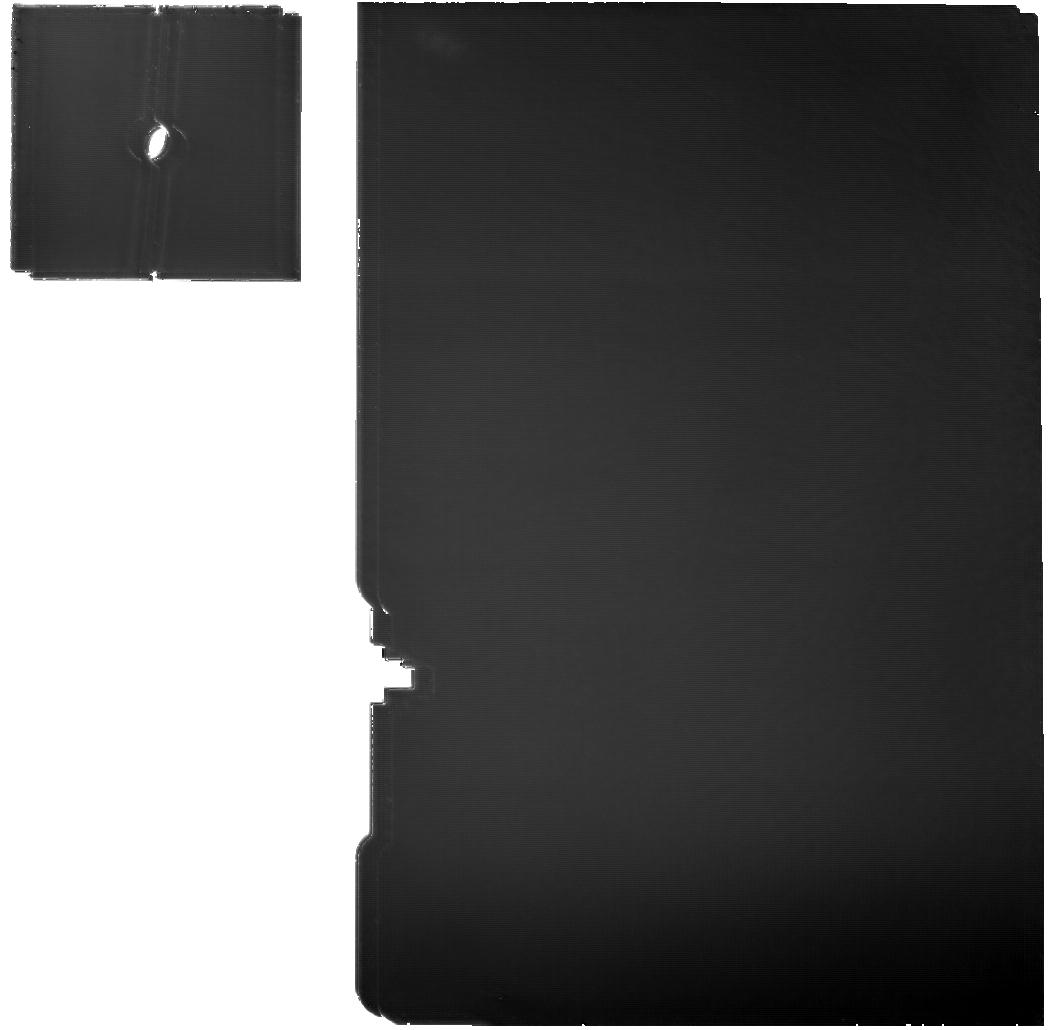
Target: 2013LU28-MRS
Instrument: MIRI
Filter: F1130W
Exposure: 2 h
Observation ID: jw02820-o023_t016_miri_f1130w

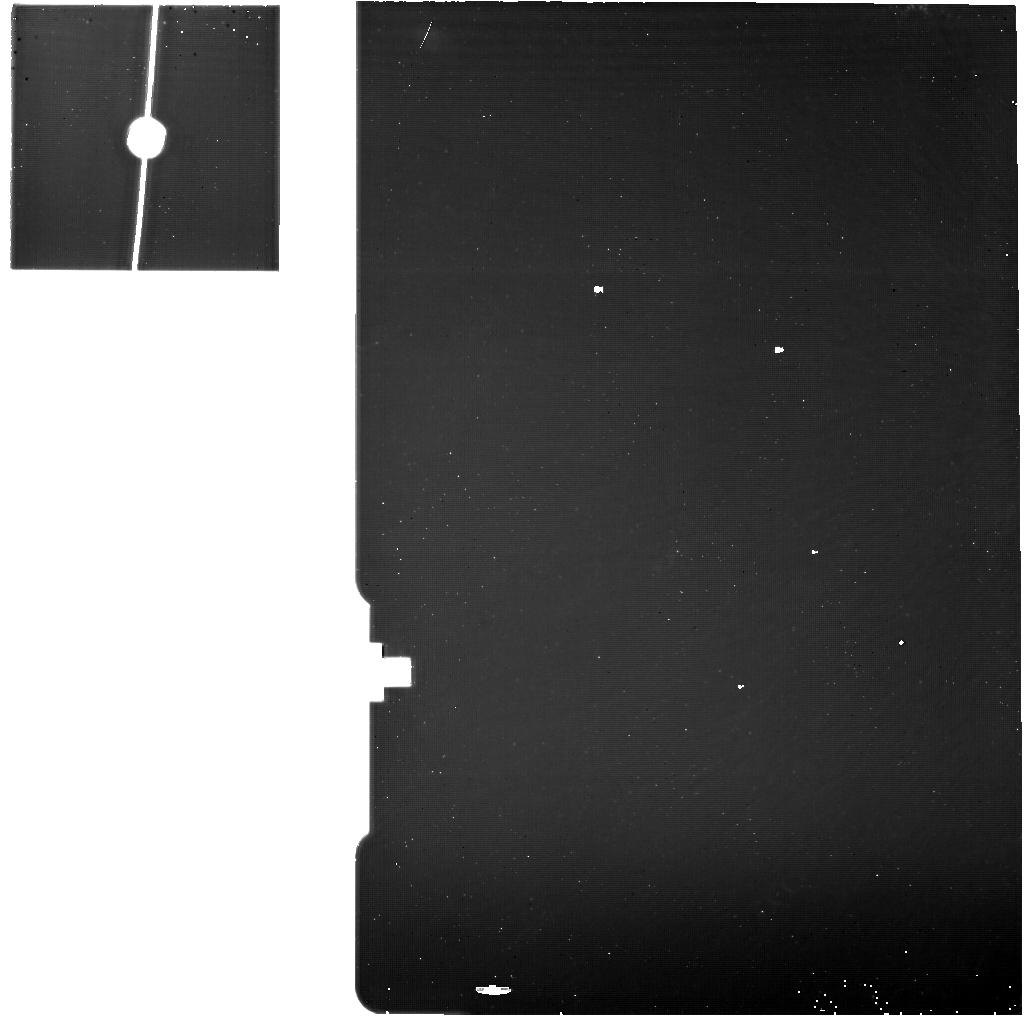
Target: 2020VF1-MRS-Background
Instrument: MIRI
Filter: F1130W
Exposure: 32 min
Observation ID: jw02820-o027_t020_miri_f1130w

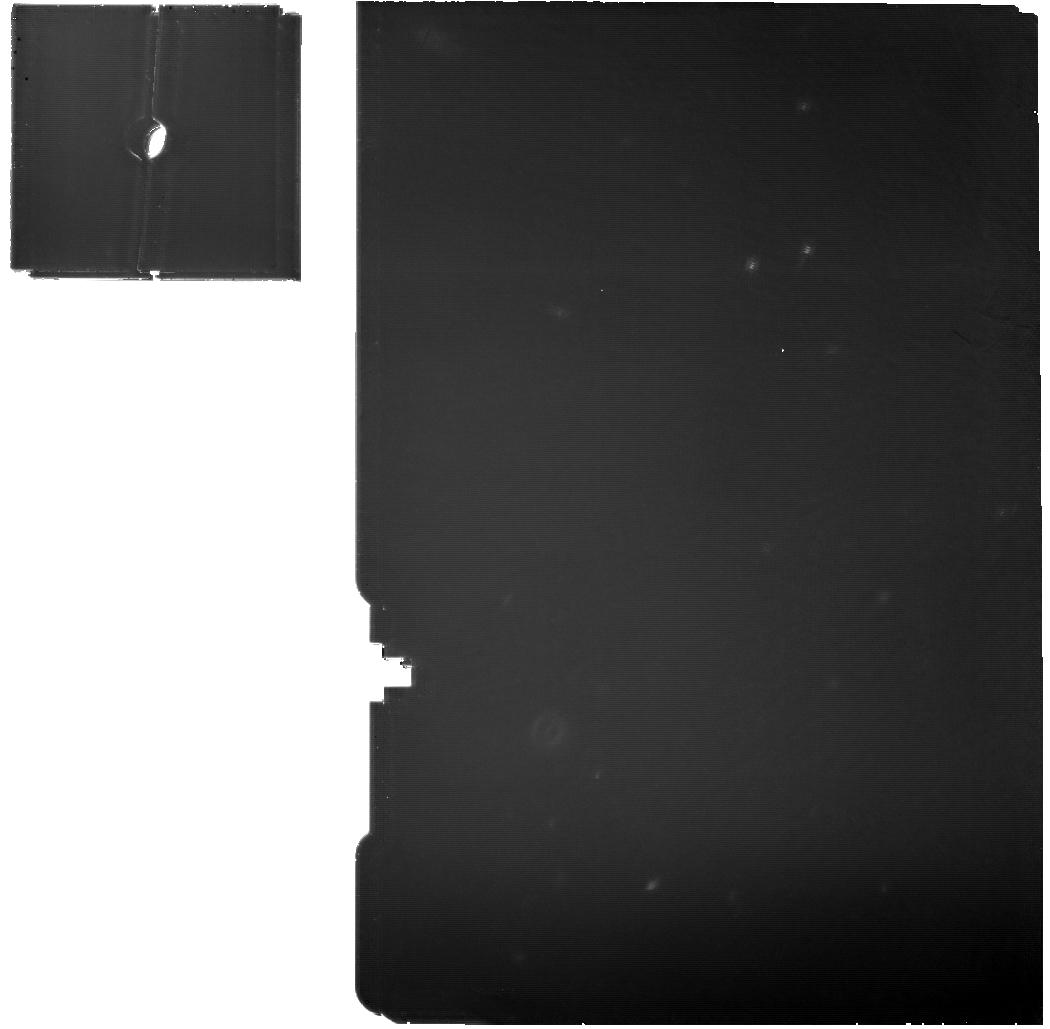
Target: 1999OX3-MRS
Instrument: MIRI
Filter: F1130W
Exposure: 54 min
Observation ID: jw02820-o013_t010_miri_f1130w

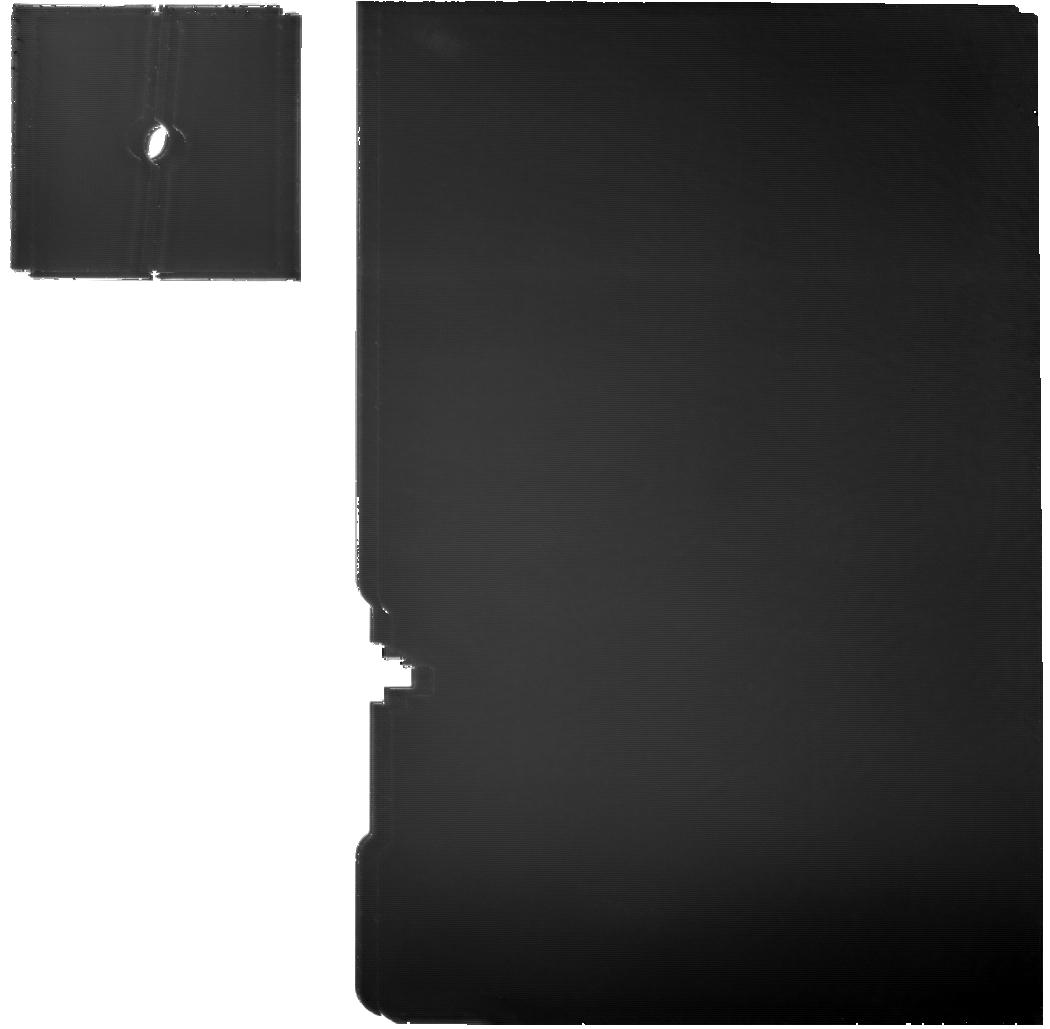
Target: BIENOR-MRS
Instrument: MIRI
Filter: F1130W
Exposure: 2.2 h
Observation ID: jw02820-o020_t013_miri_f1130w

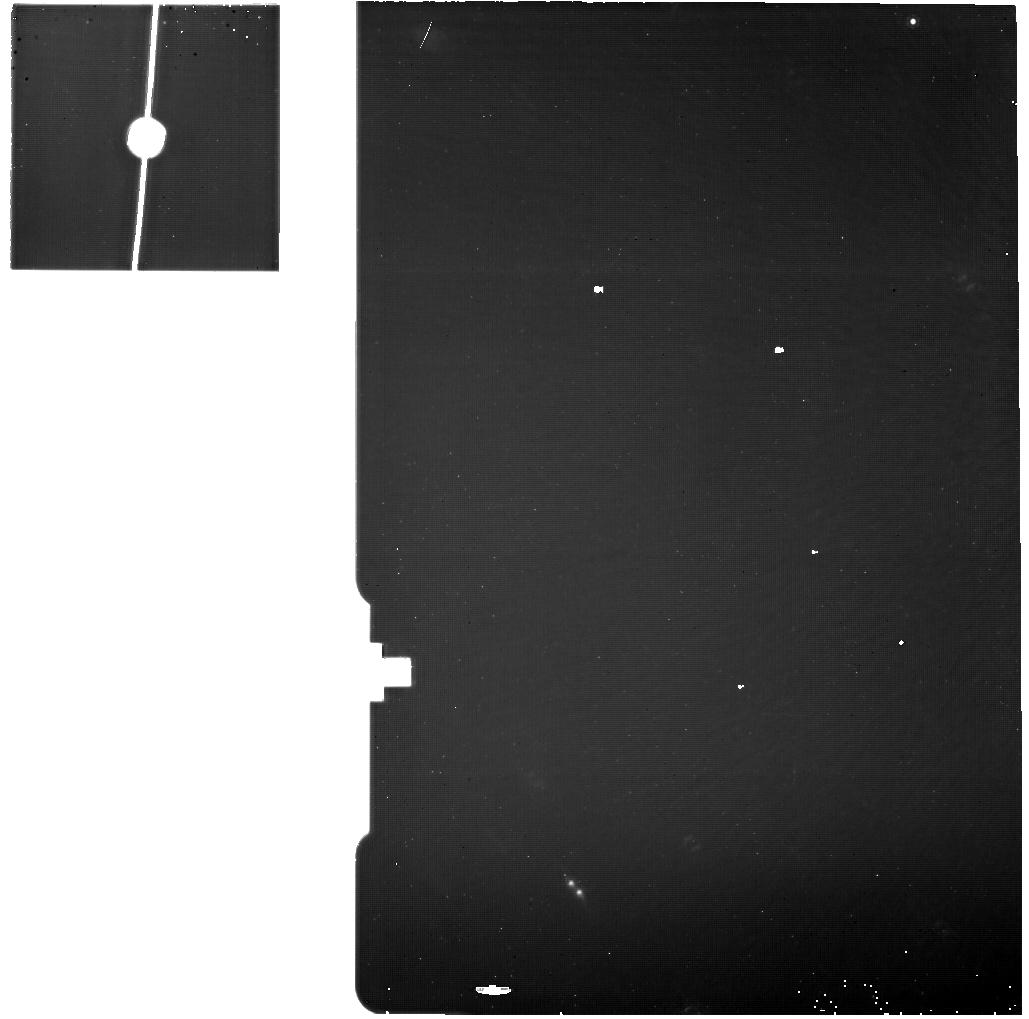
Target: BIENOR-MRS-Background
Instrument: MIRI
Filter: F1130W
Exposure: 32 min
Observation ID: jw02820-o029_t014_miri_f1130w

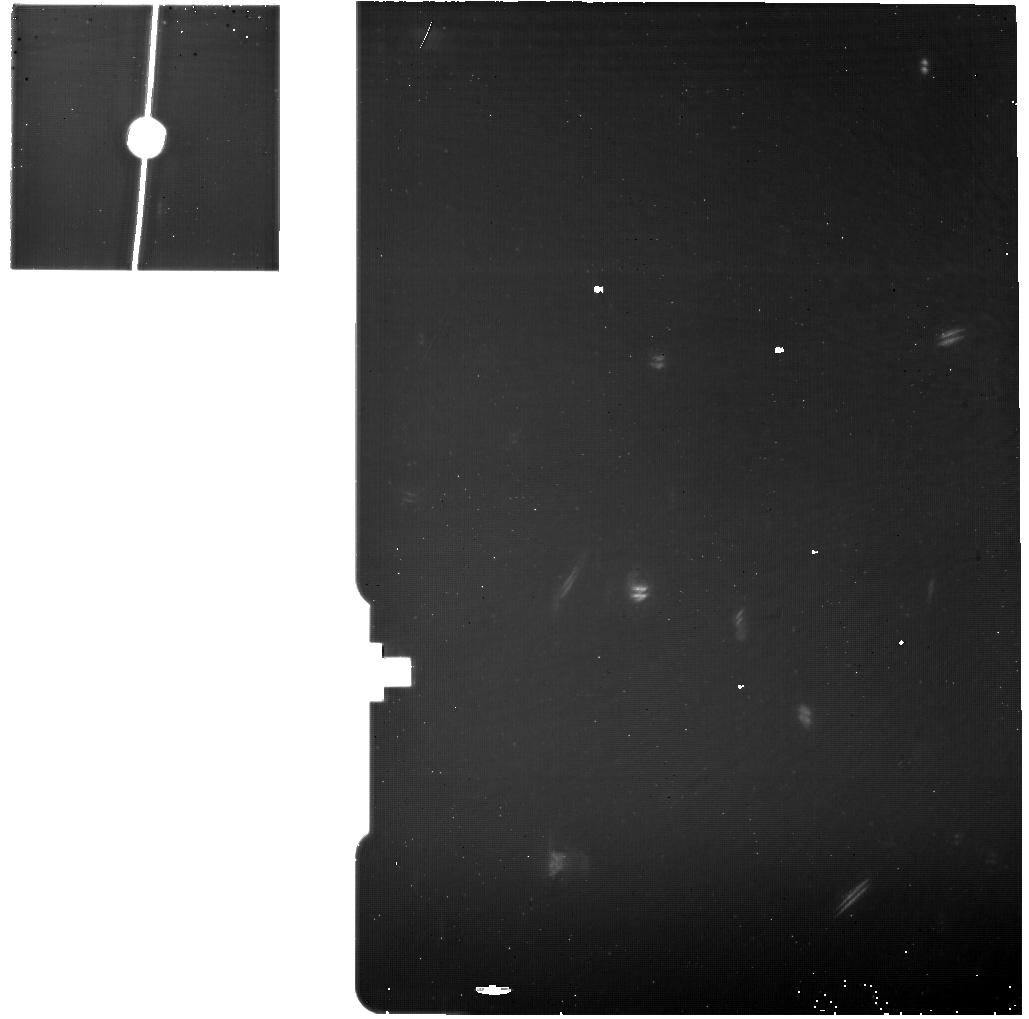
Target: 1999OX3-MRS-Background
Instrument: MIRI
Filter: F1130W
Exposure: 32 min
Observation ID: jw02820-o011_t011_miri_f1130w

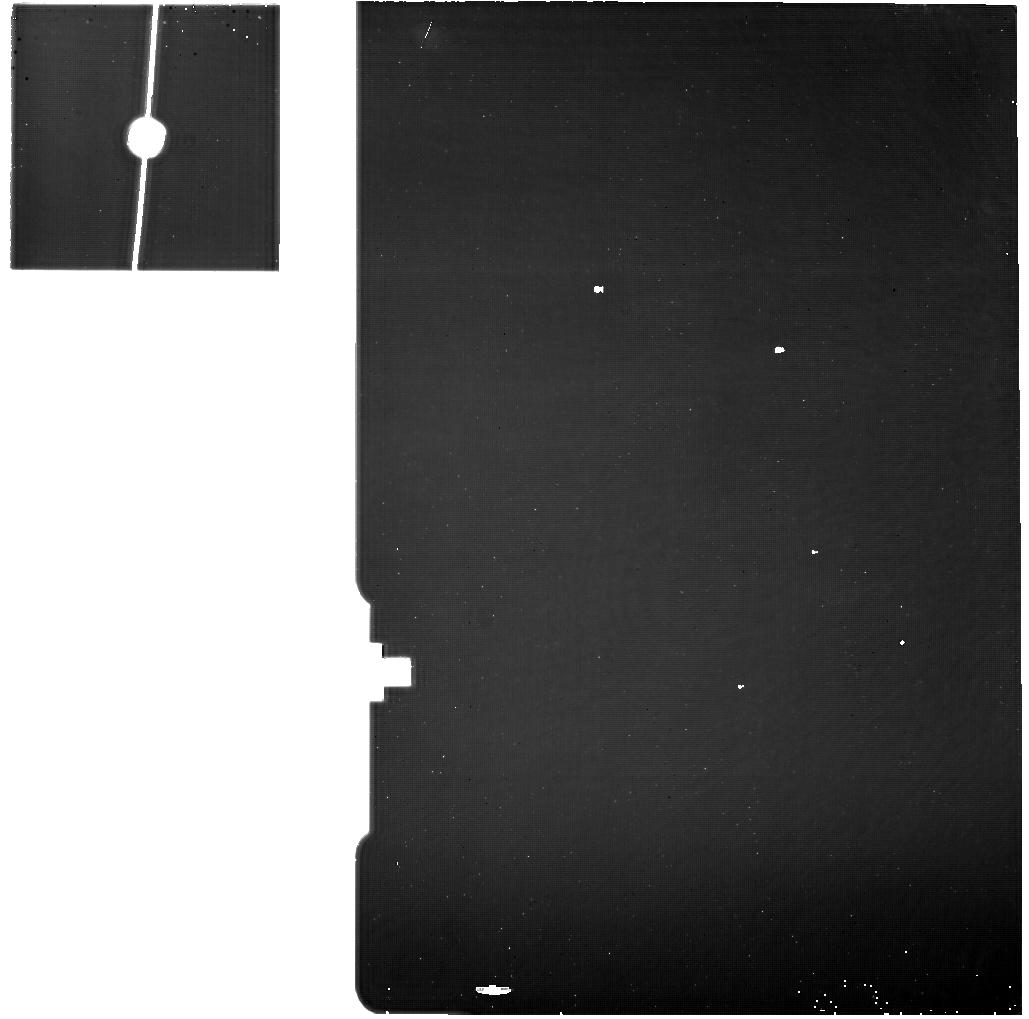
Target: 2013LU28--MRS-Background
Instrument: MIRI
Filter: F1130W
Exposure: 30 min
Observation ID: jw02820-o024_t017_miri_f1130w

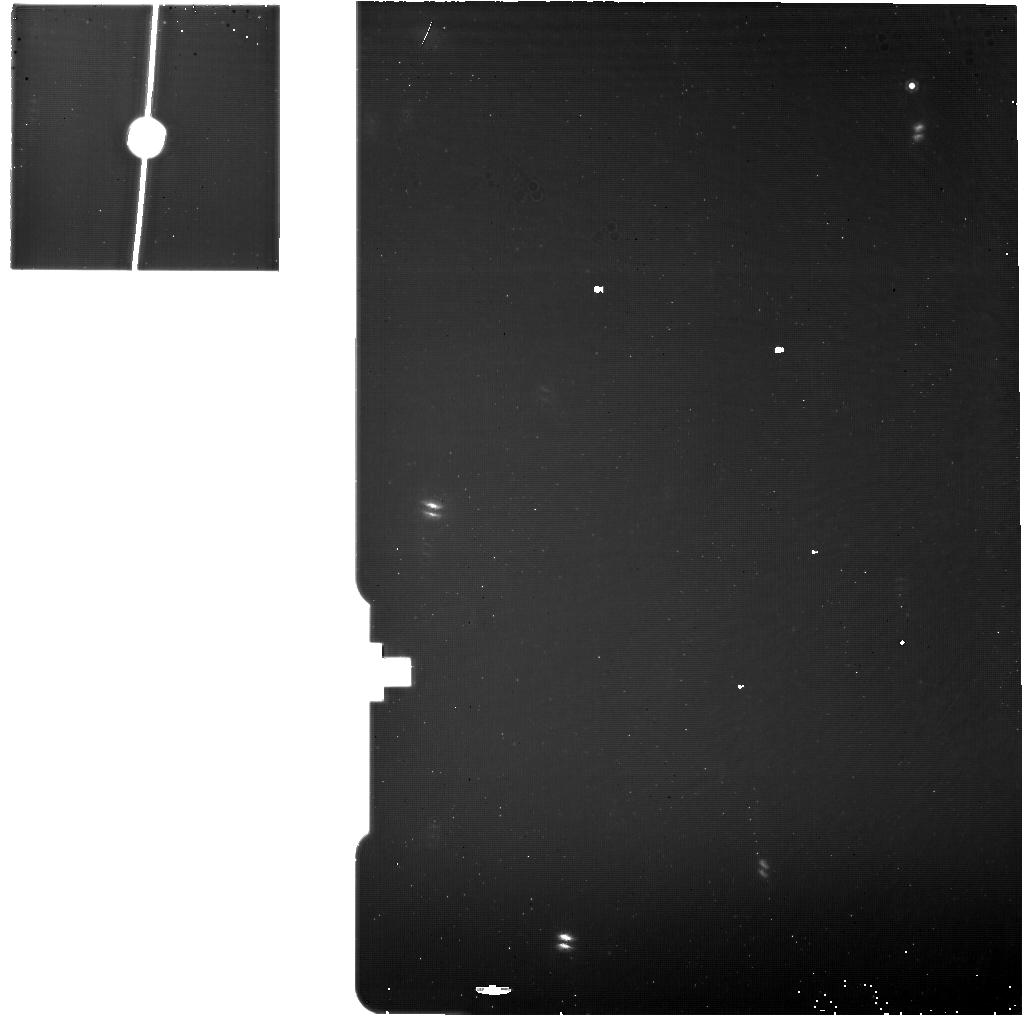
Target: CHARIKLO-MRS-Background
Instrument: MIRI
Filter: F1130W
Exposure: 33 min
Observation ID: jw02820-o002_t002_miri_f1130w

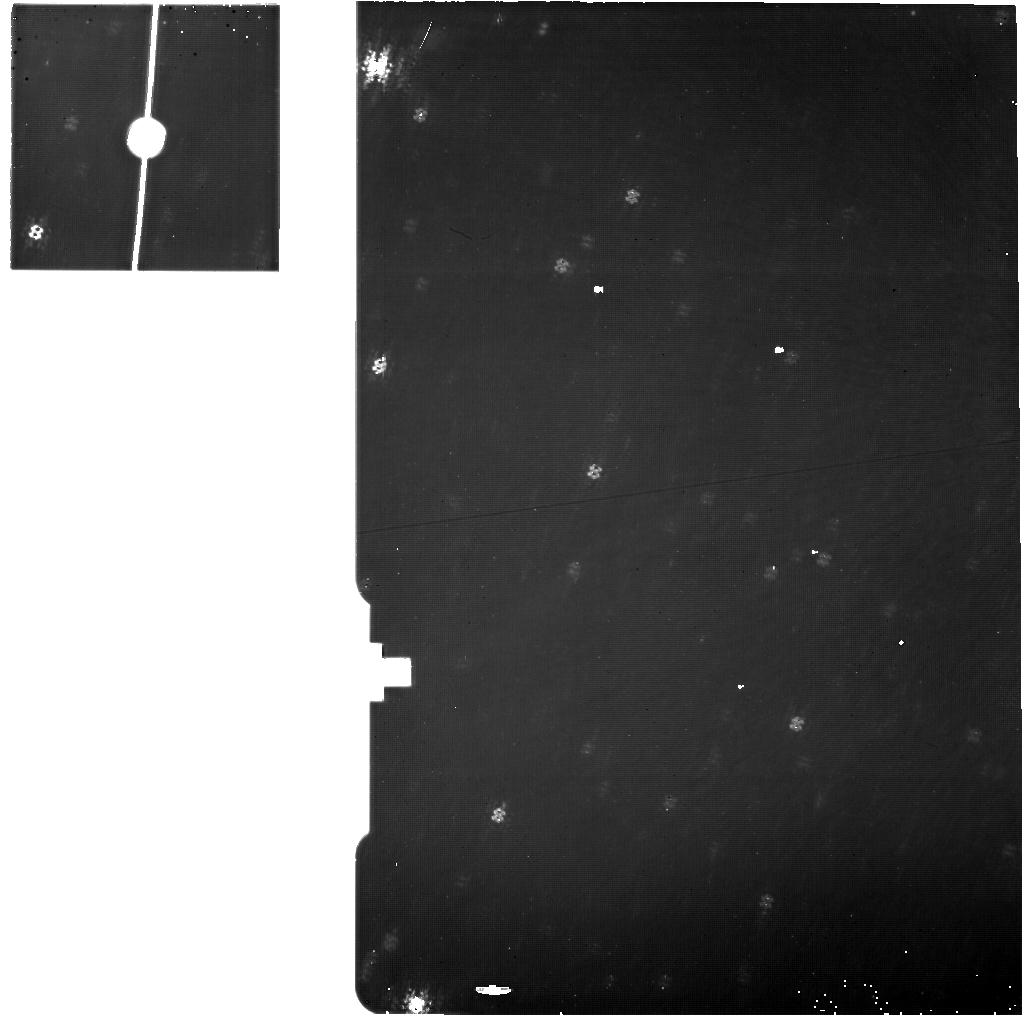
Target: 2002GG166-MRS-Background
Instrument: MIRI
Filter: F1130W
Exposure: 32 min
Observation ID: jw02820-o008_t008_miri_f1130w

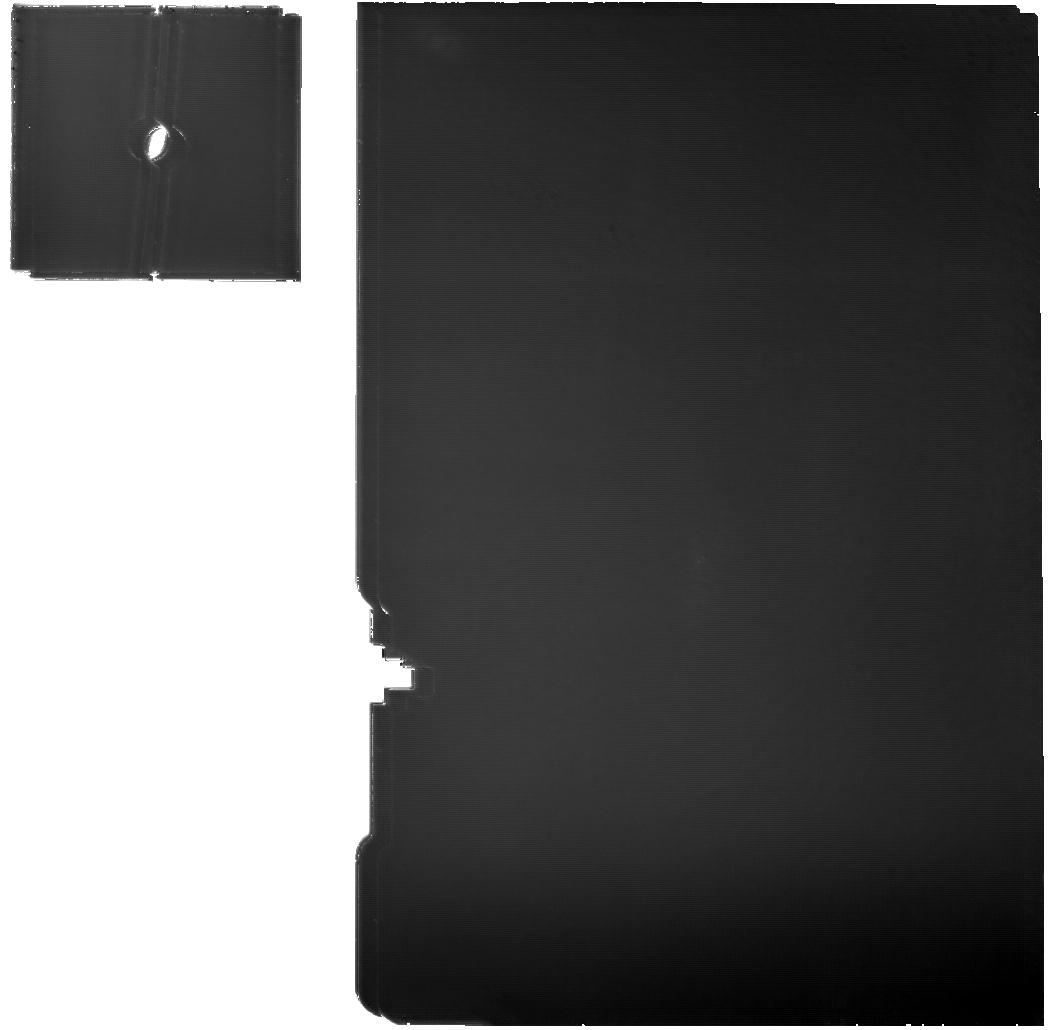
Target: CHARIKLO-MRS
Instrument: MIRI
Filter: F1130W
Exposure: 2.2 h
Observation ID: jw02820-o001_t001_miri_f1130w

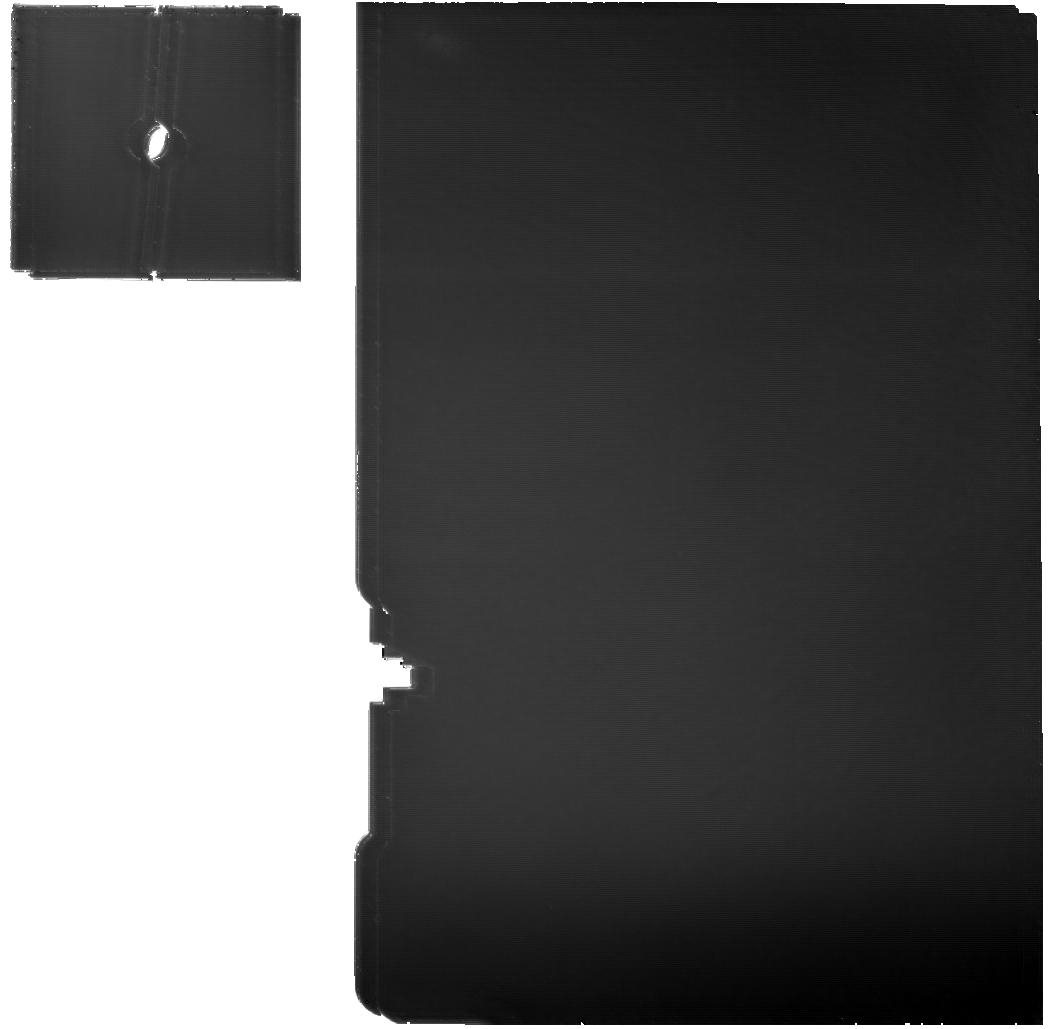
Target: 2020VF1-MRS
Instrument: MIRI
Filter: F1130W
Exposure: 2.2 h
Observation ID: jw02820-o026_t019_miri_f1130w

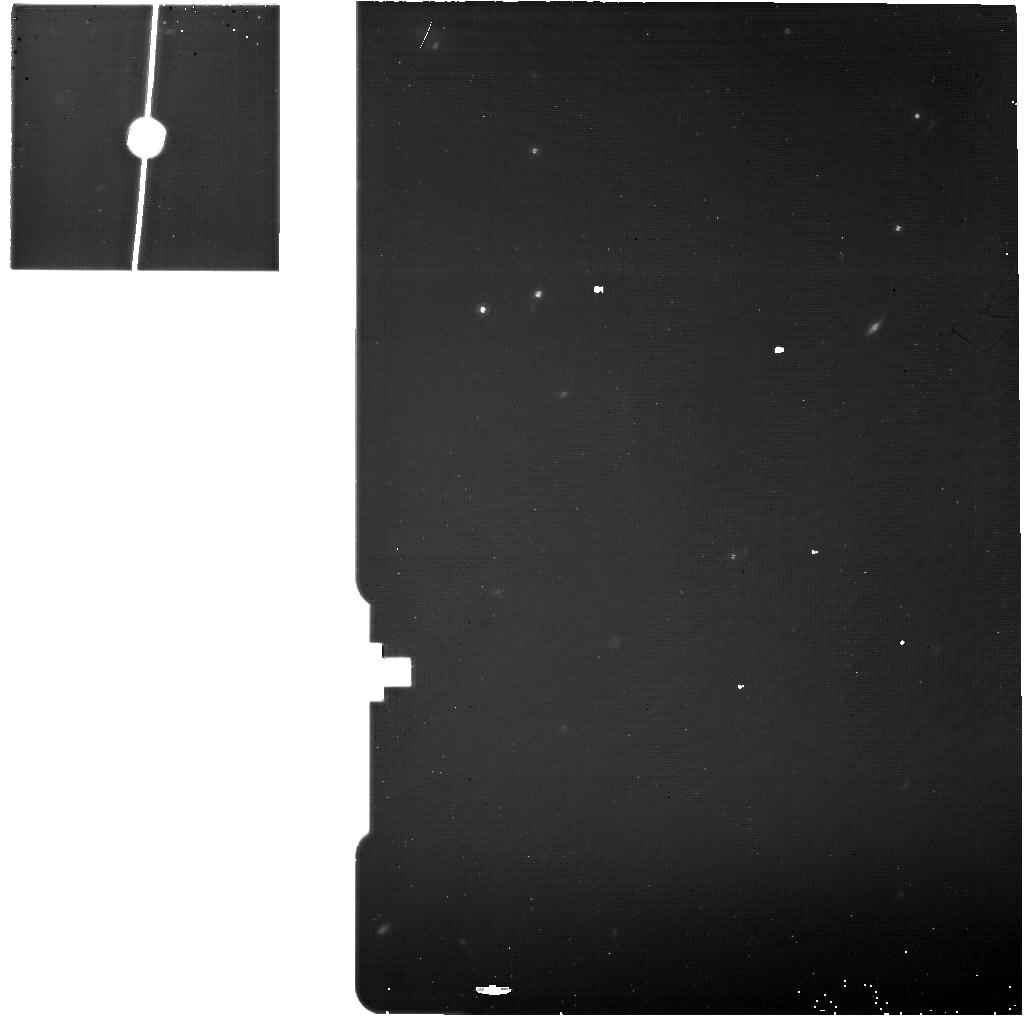
Target: 1999OX3-MRS-Background
Instrument: MIRI
Filter: F1130W
Exposure: 32 min
Observation ID: jw02820-o014_t011_miri_f1130w

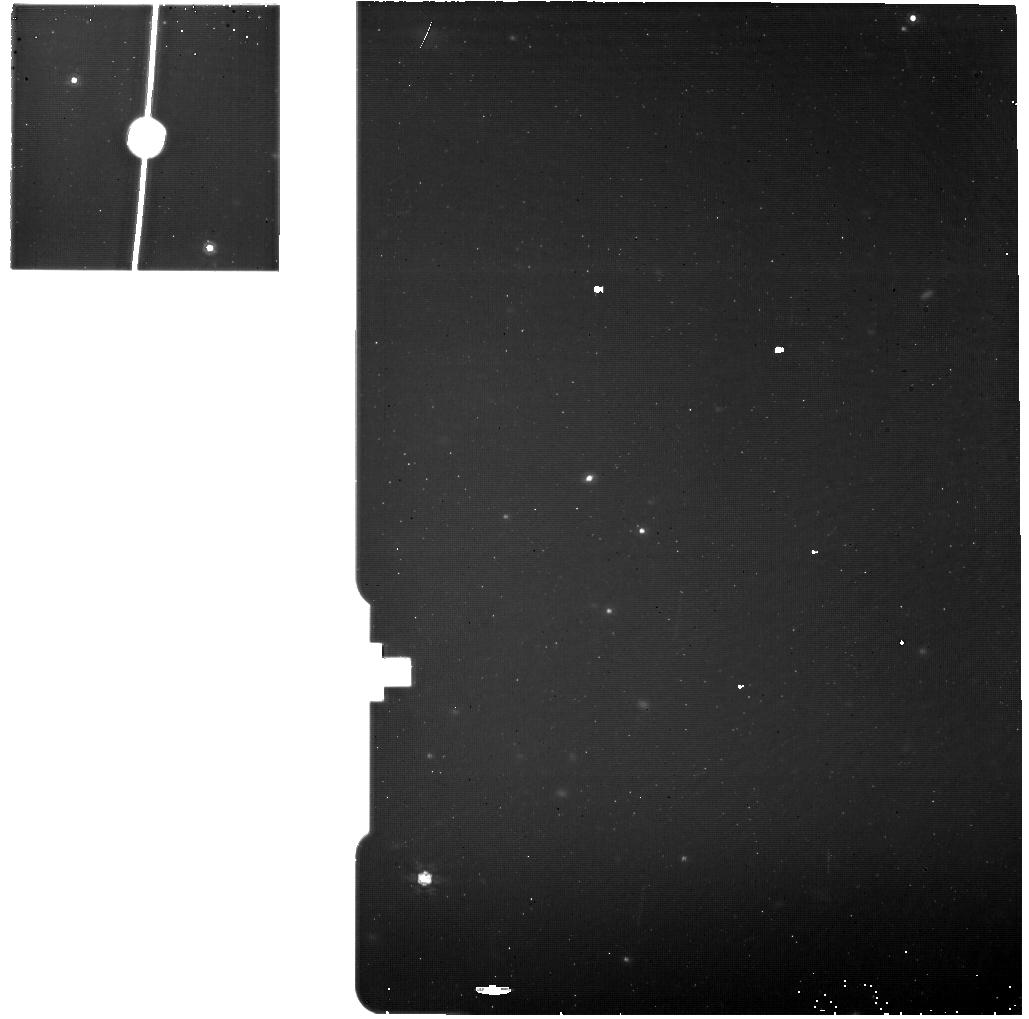
Target: BIENOR-MRS-Background
Instrument: MIRI
Filter: F1130W
Exposure: 11 min
Observation ID: jw02820-o021_t014_miri_f1130w

Deciphering the silicate composition of Centaurs and small TNOs (PI: Vernazza, Pierre)

Outer solar system small bodies (Centaurs, Comets, small TNOs) hold the residual ingredients from our young protosolar disk that are still observable today. Thus, by measuring their composition and distribution across the solar system we have the potential to unravel the scenario of our planetary system’s formation and dynamical evolution, providing a benchmark to which other stellar systems can be compared. We propose performing spectroscopic observations with MIRI (over the 5-28 micron range) of 2 Centaurs and 2 small TNOs to constrain their silicate composition. We will observe a “less red” and a “very red” object within each population. Our proposed investigation will first enhance our understanding of the overall compositional diversity among primitive outer solar system small bodies, thereby complementing Cycle 1 observations of these bodies with NIRSpec. Second, we will provide critical information regarding the extent of radial mixing among primordial small bodies which took place during their early reorganization. Specifically, our measurements will allow us to confirm/refute the genetic link between outer (Centaurs, small TNOs) and inner (P/D type asteroids, Jupiter Trojans) solar system small bodies, as advocated by the Nice model. Finally, our proposed observations will provide unique constraints on the primordial heliocentric compositional gradient present in the outer (>10 AU) protosolar disk.